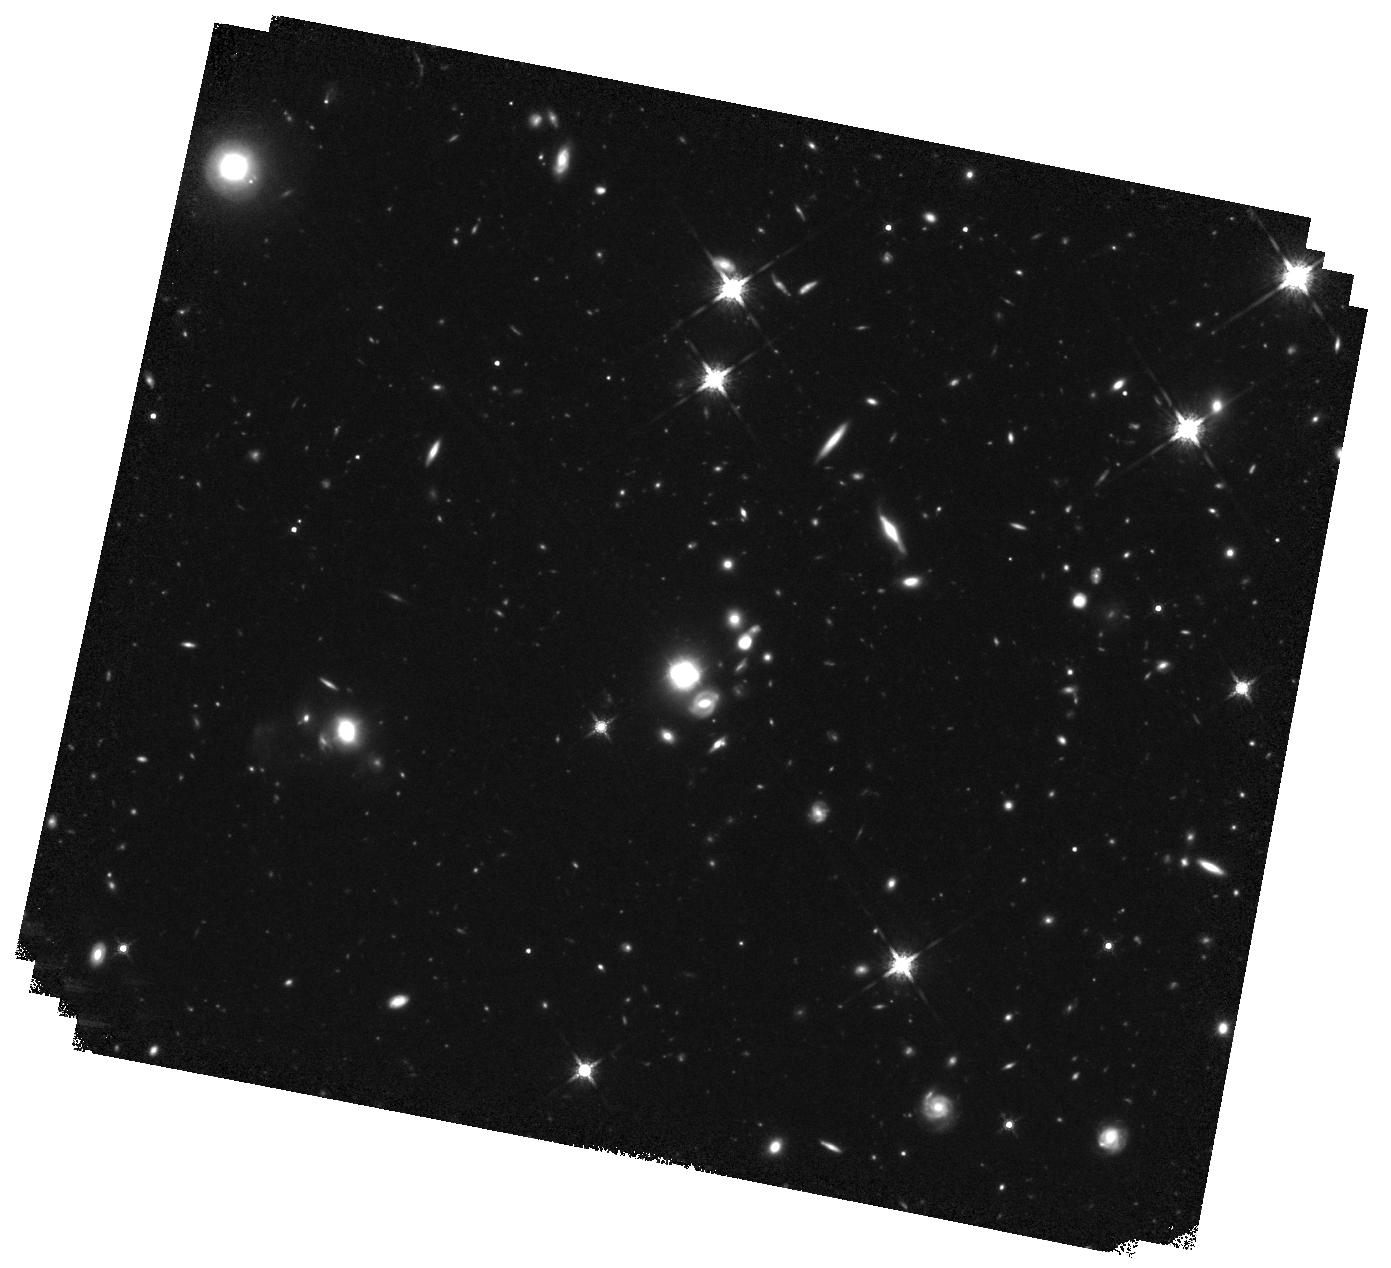
Target: HE0435-1223. Instrument: WFC3/IR. Filter: F160W. Exposure: 2.8 h. Observation ID: hst_12889_01_wfc3_ir_f160w_ibyg01

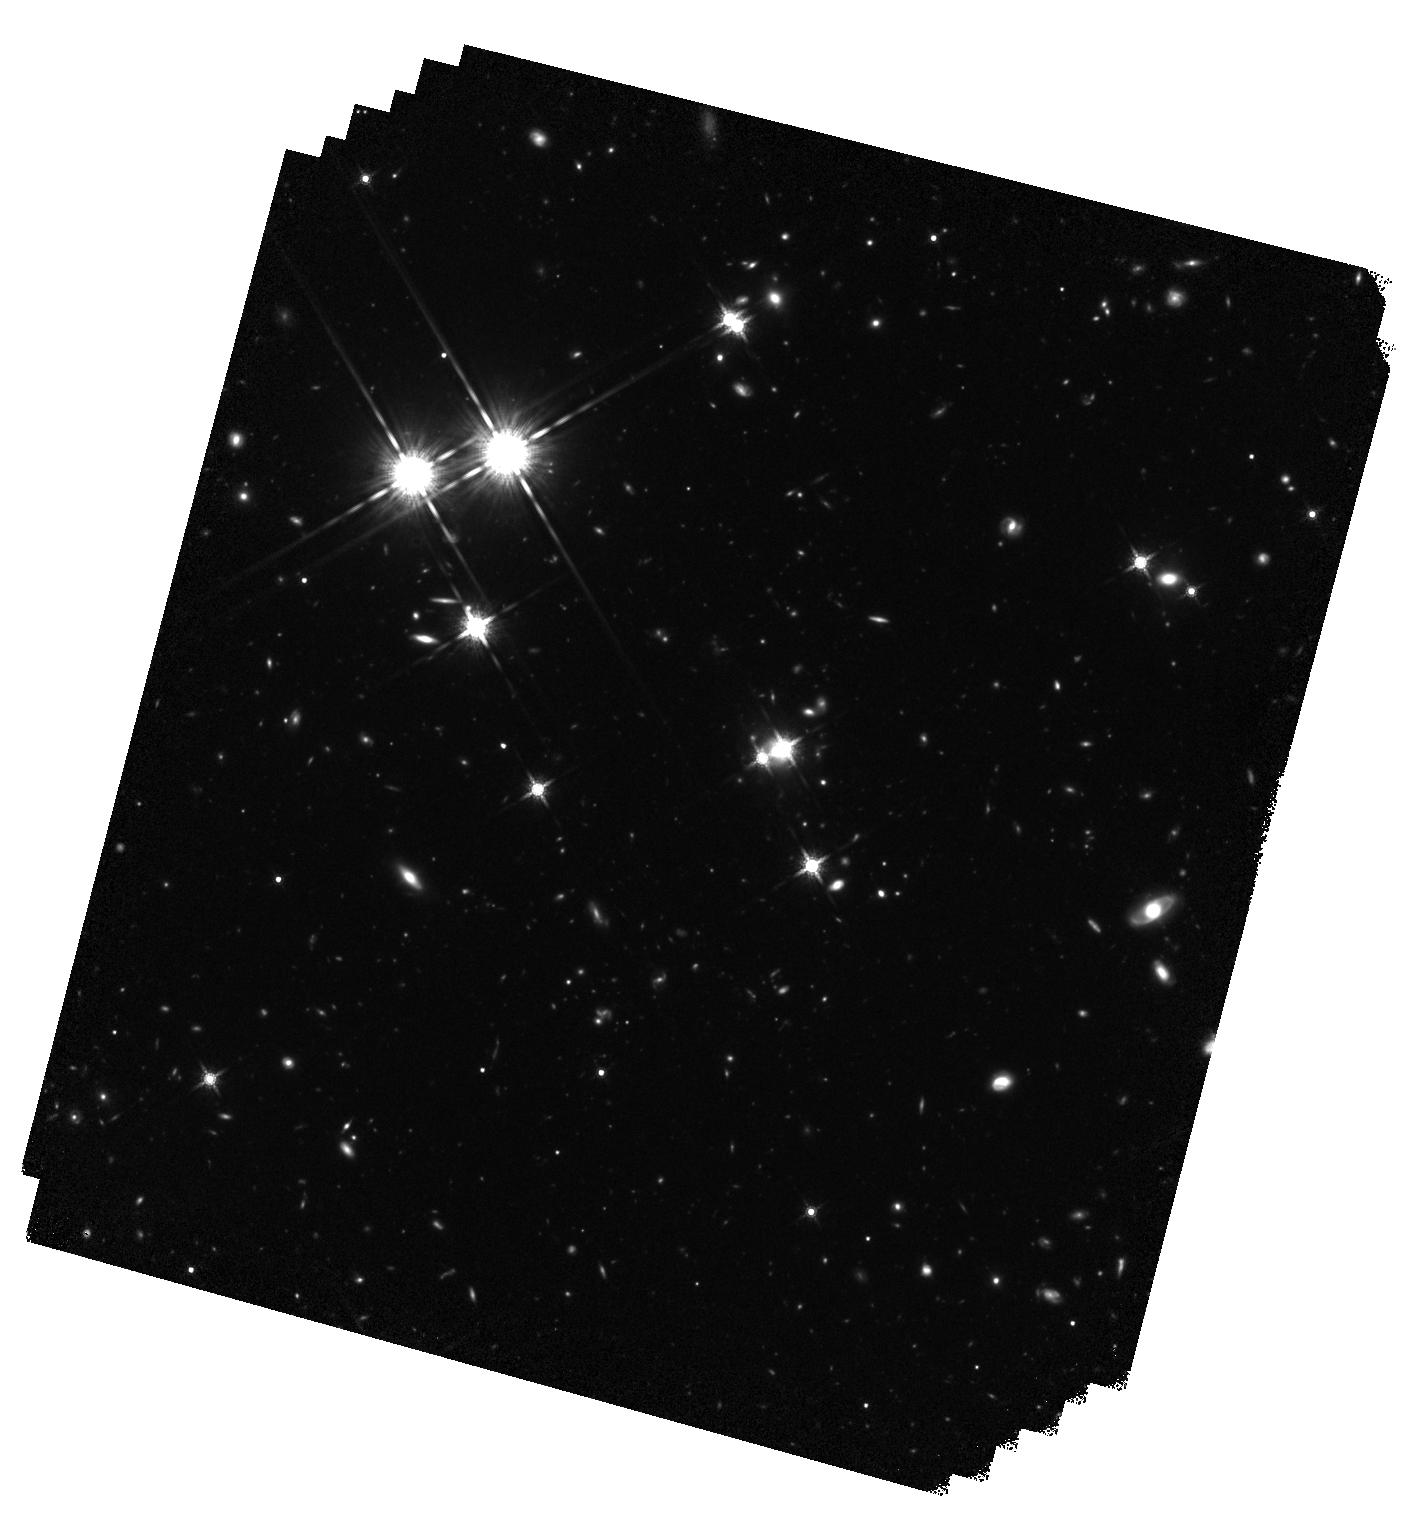
Target: HE1104-1805. Instrument: WFC3/IR. Filter: F160W. Exposure: 4.1 h. Observation ID: hst_12889_02_wfc3_ir_f160w_ibyg02

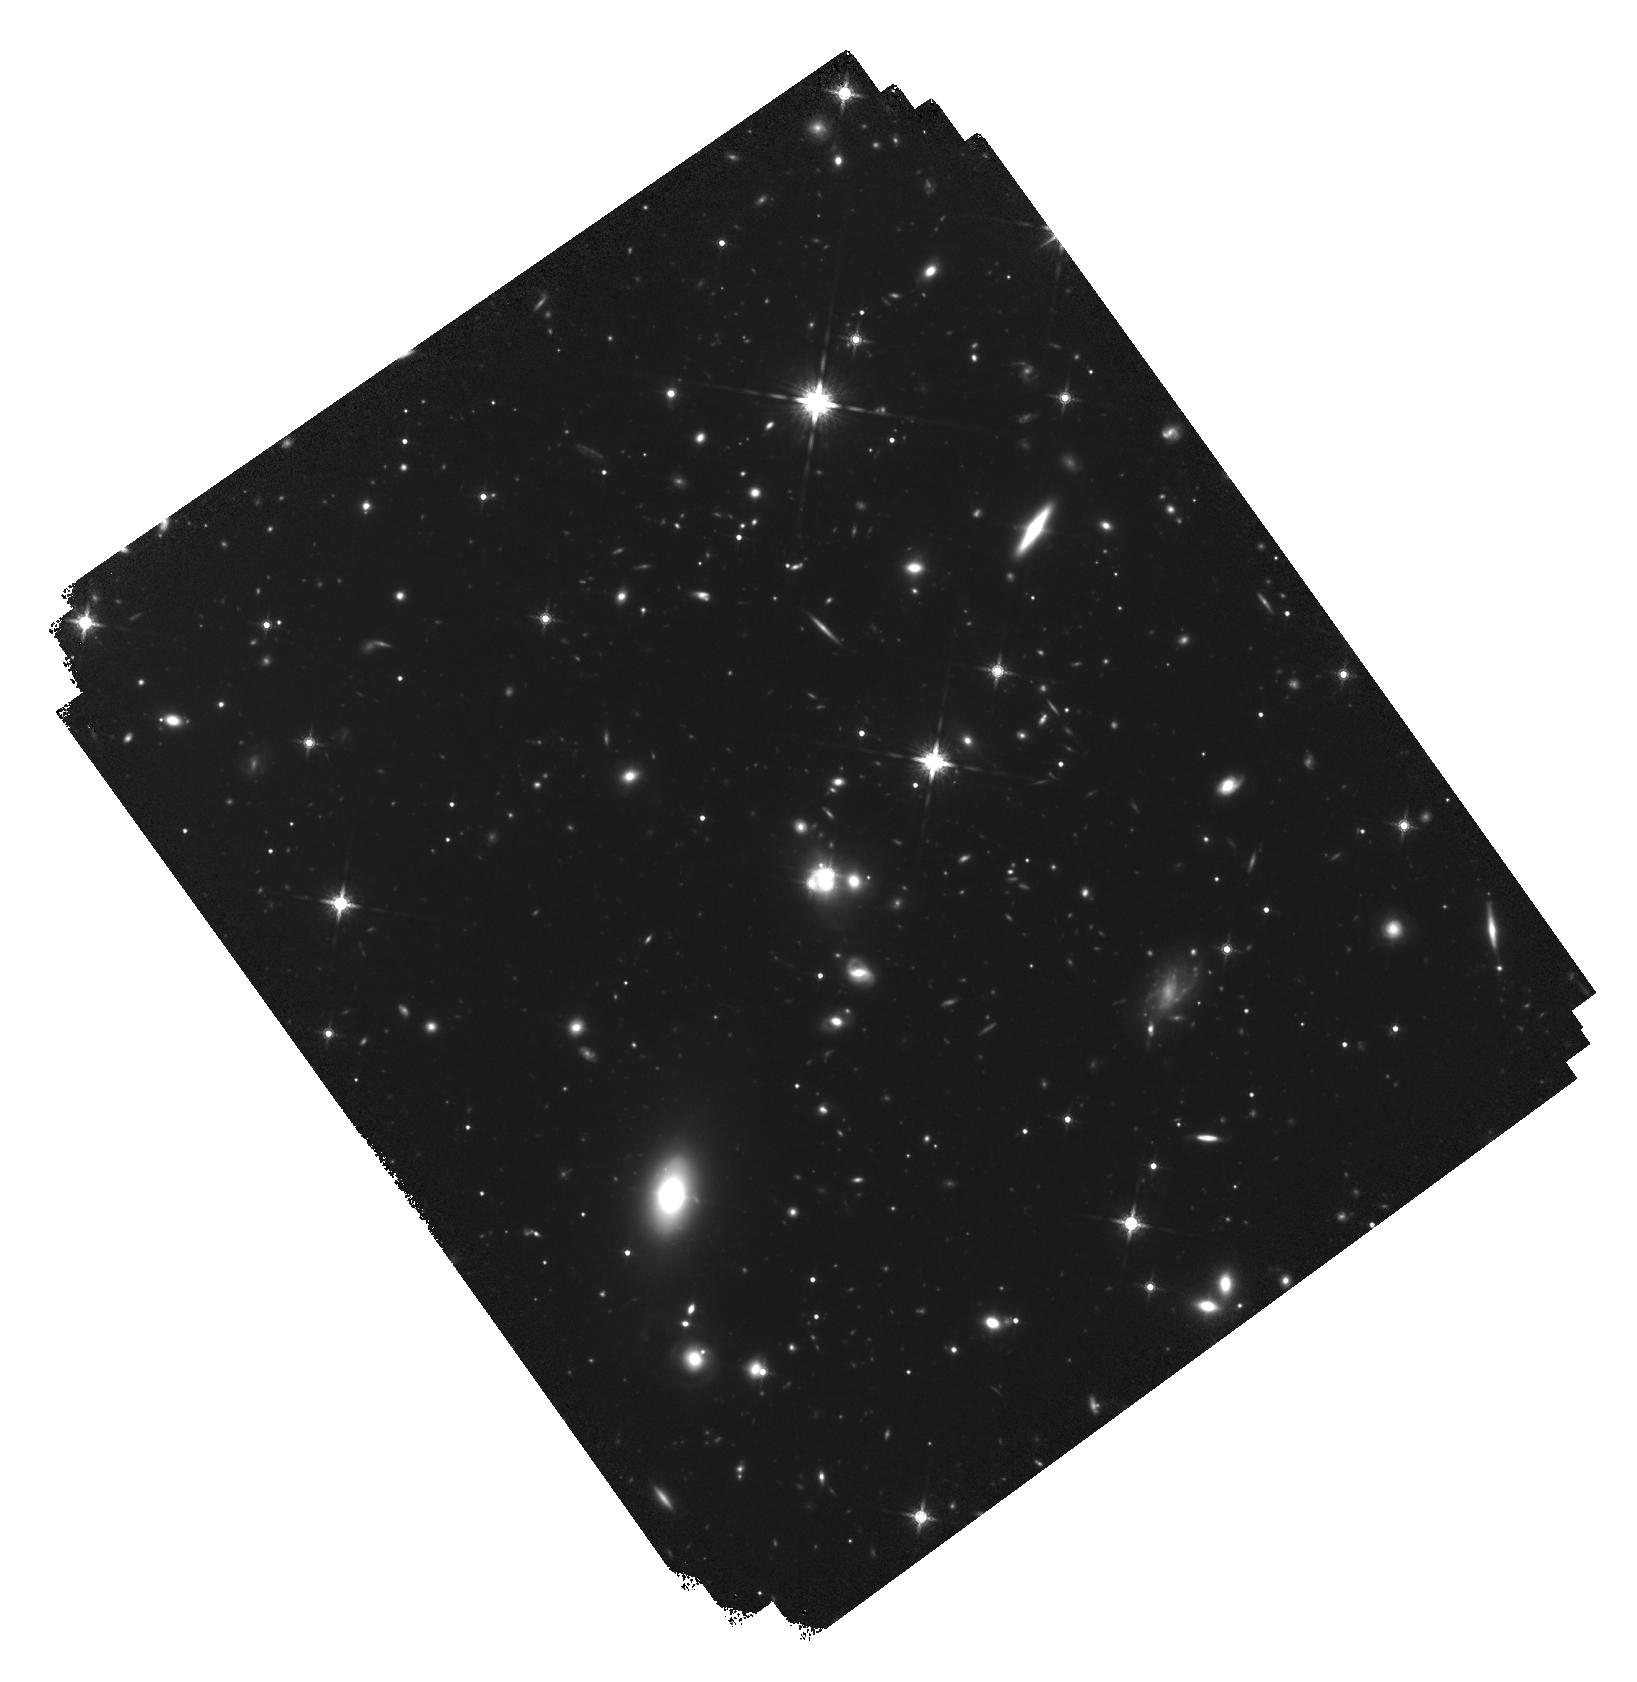
Target: WFIJ2033-4723. Instrument: WFC3/IR. Filter: F160W. Exposure: 7.3 h. Observation ID: hst_12889_03_wfc3_ir_f160w_ibyg03

Accurate Cosmology from Gravitational Lens Time Delays (PI: Suyu, Sherry H.)

Measuring cosmological parameters with a realistic account of the systematic errors is currently one of the principal challenges of physical cosmology. We have shown that a detailed analysis of the gravitational lens B1608+656, including systematic errors, measures the time-delay distance to 5% precision, corresponding to the Hubble constant (H0) to 7%. Combined with WMAP this yields flatness to 2% and the dark energy parameter w to 18%, comparable to BAO measurements. The results are made possible by deep HST/ACS images, showing the Einstein ring with high signal-to-noise ratio that allowed us to determine accurately the mass distribution of the deflector. We propose to extend our work to 4 additional lenses (1 archival) with exquisite time-delay measurements from the Cosmograil collaboration. New, deep WFC3/IR F160W images are needed for 3 systems to characterize fully their Einstein rings. With 5 systems in total, we will measure H0 to 3.8%, i.e., similar in precision to current distance-ladder results (3.3%). Combining these two independent measurements with upcoming Planck data yields 2.5% precision on H0, 0.5% on flatness and 13% on w. Furthermore, studying more lenses is the only way to test if unknown systematic errors are present in our approach. We will do this by performing blind analysis of each system and comparing the measurement scatter with estimated errors. With dozens of accurate time delays currently being measured by Cosmograil, the method has the potential to reach within 3 years 2% on H0 fully independent of the local ladder (and <0.3% on flatness). Eventually, PS1, DES, and LSST will discover hundreds of lenses, making 1% on H0 attainable.